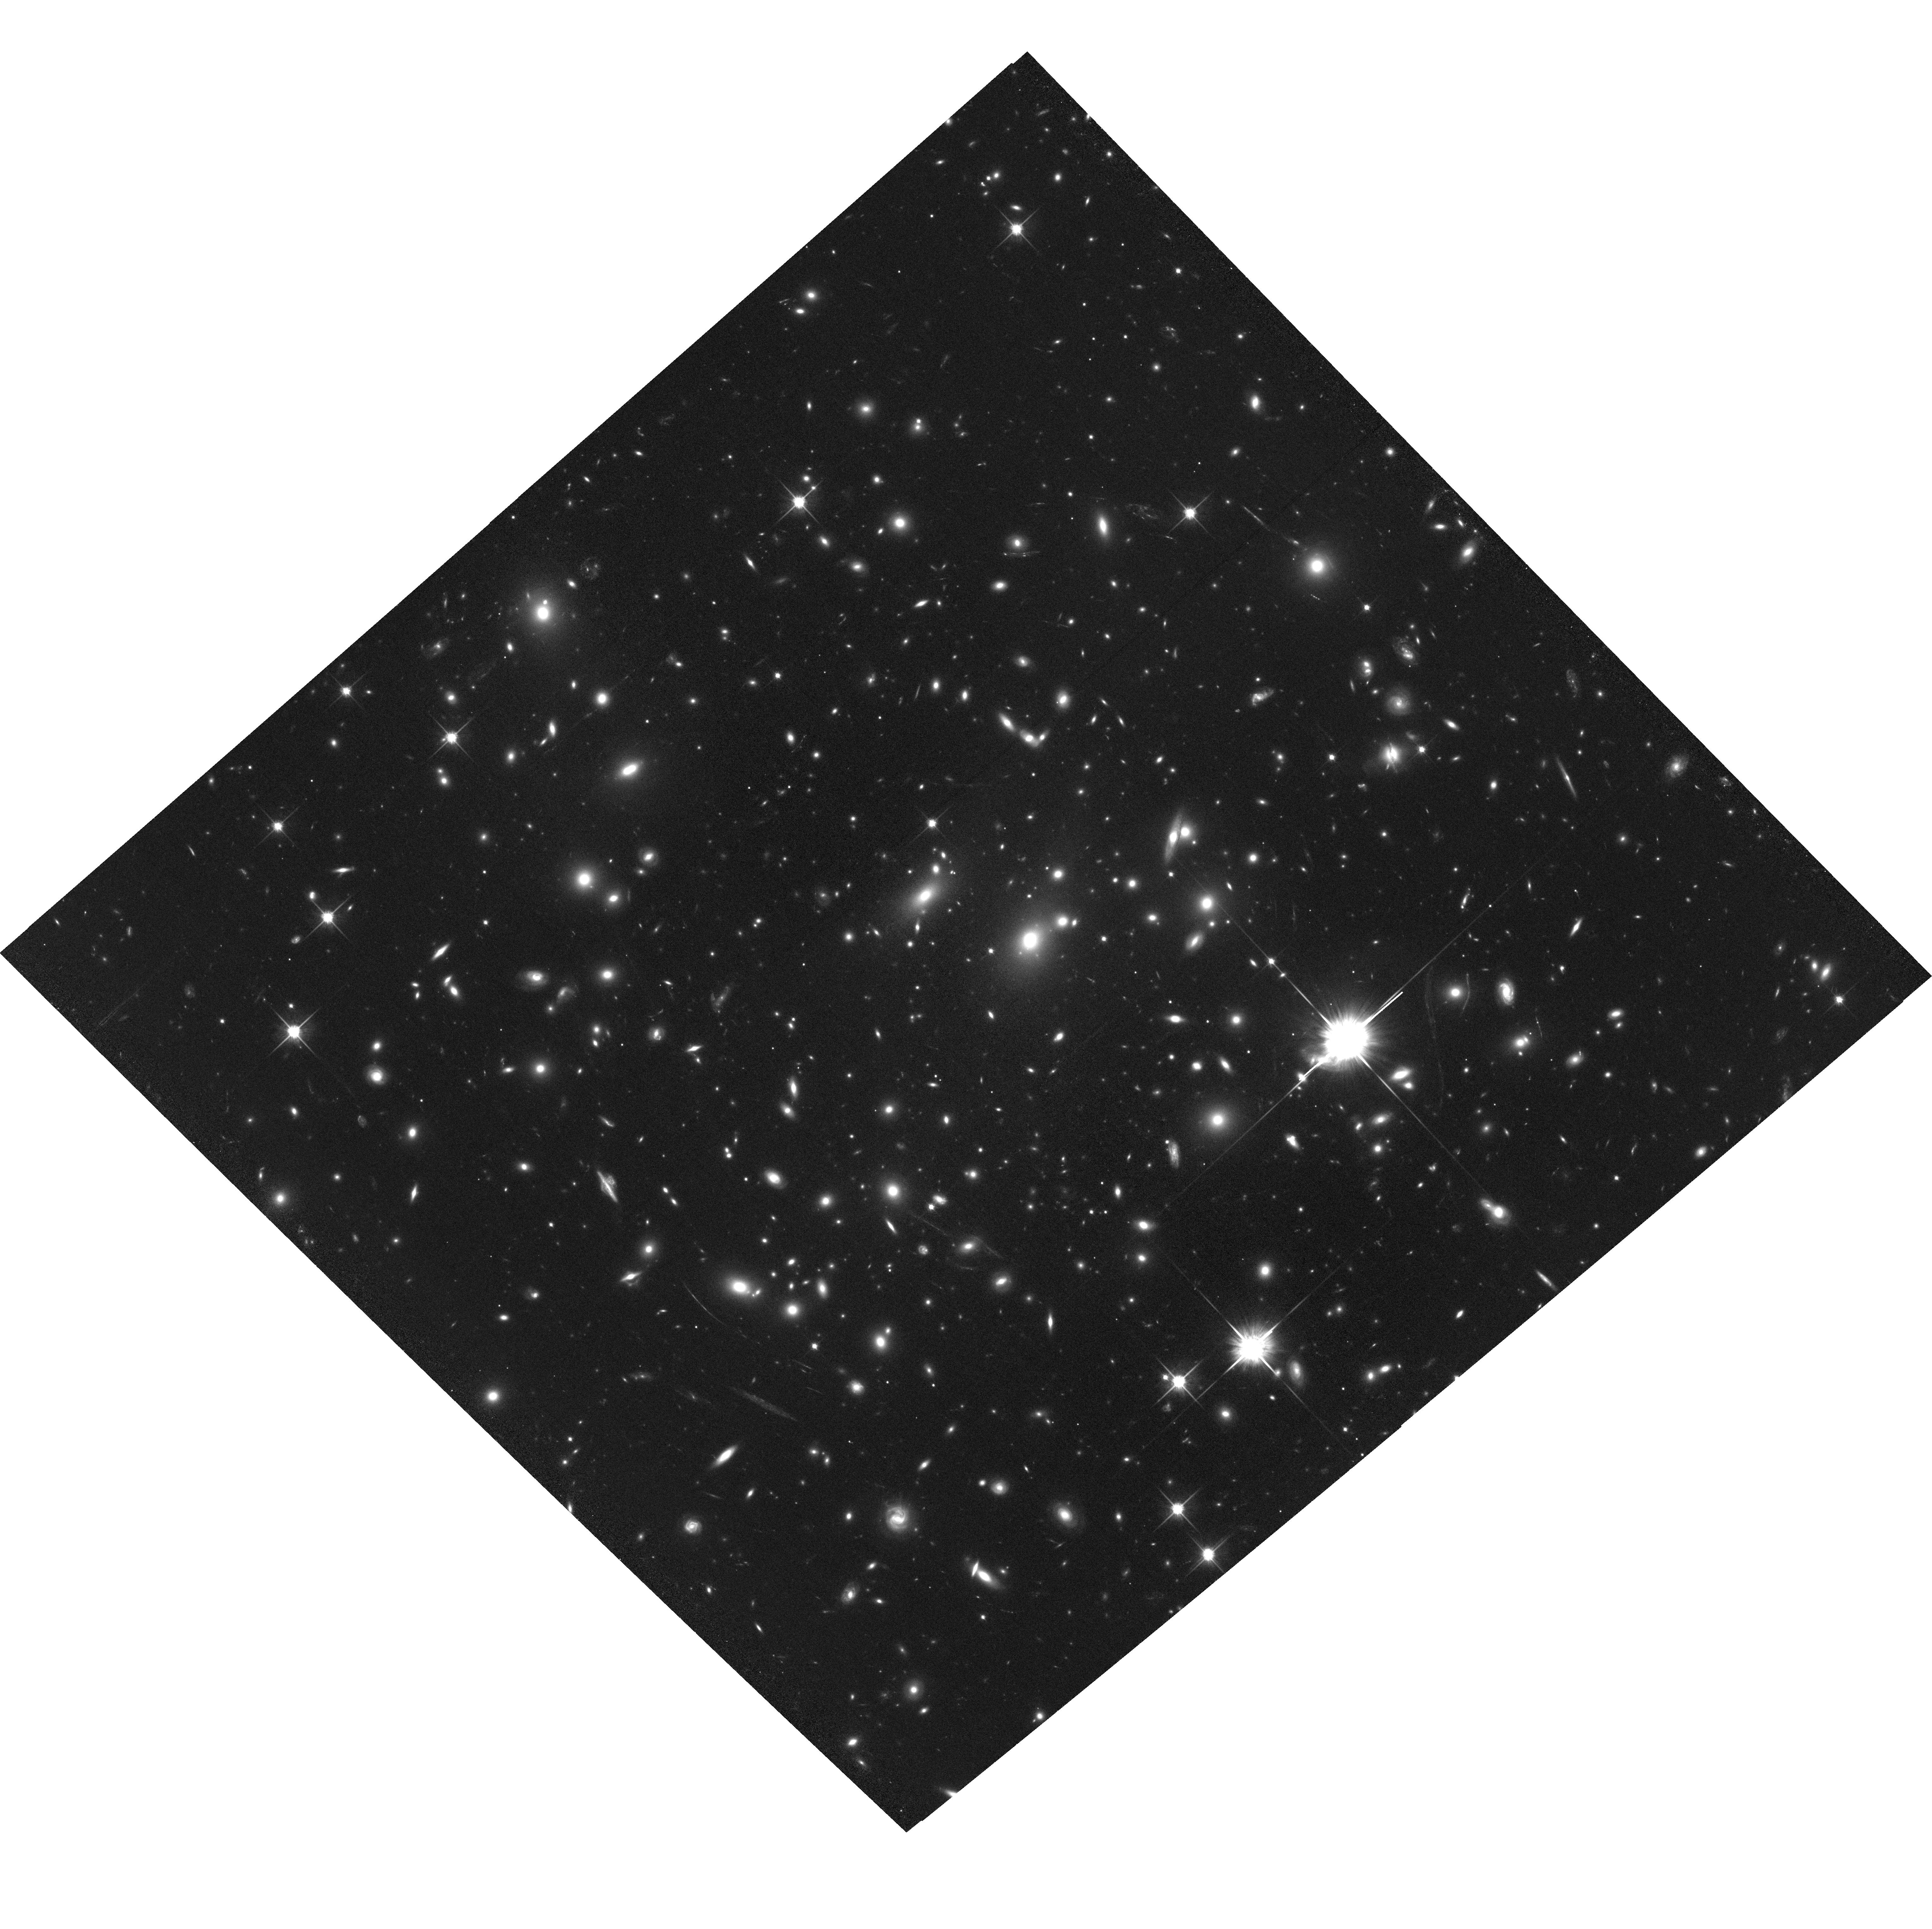
Target: PLCKESZ-G287.0+32.9-CENTER. Instrument: ACS/WFC. Filter: F814W. Exposure: 1.3 h. Observation ID: hst_14165_01_acs_wfc_f814w_jcz701

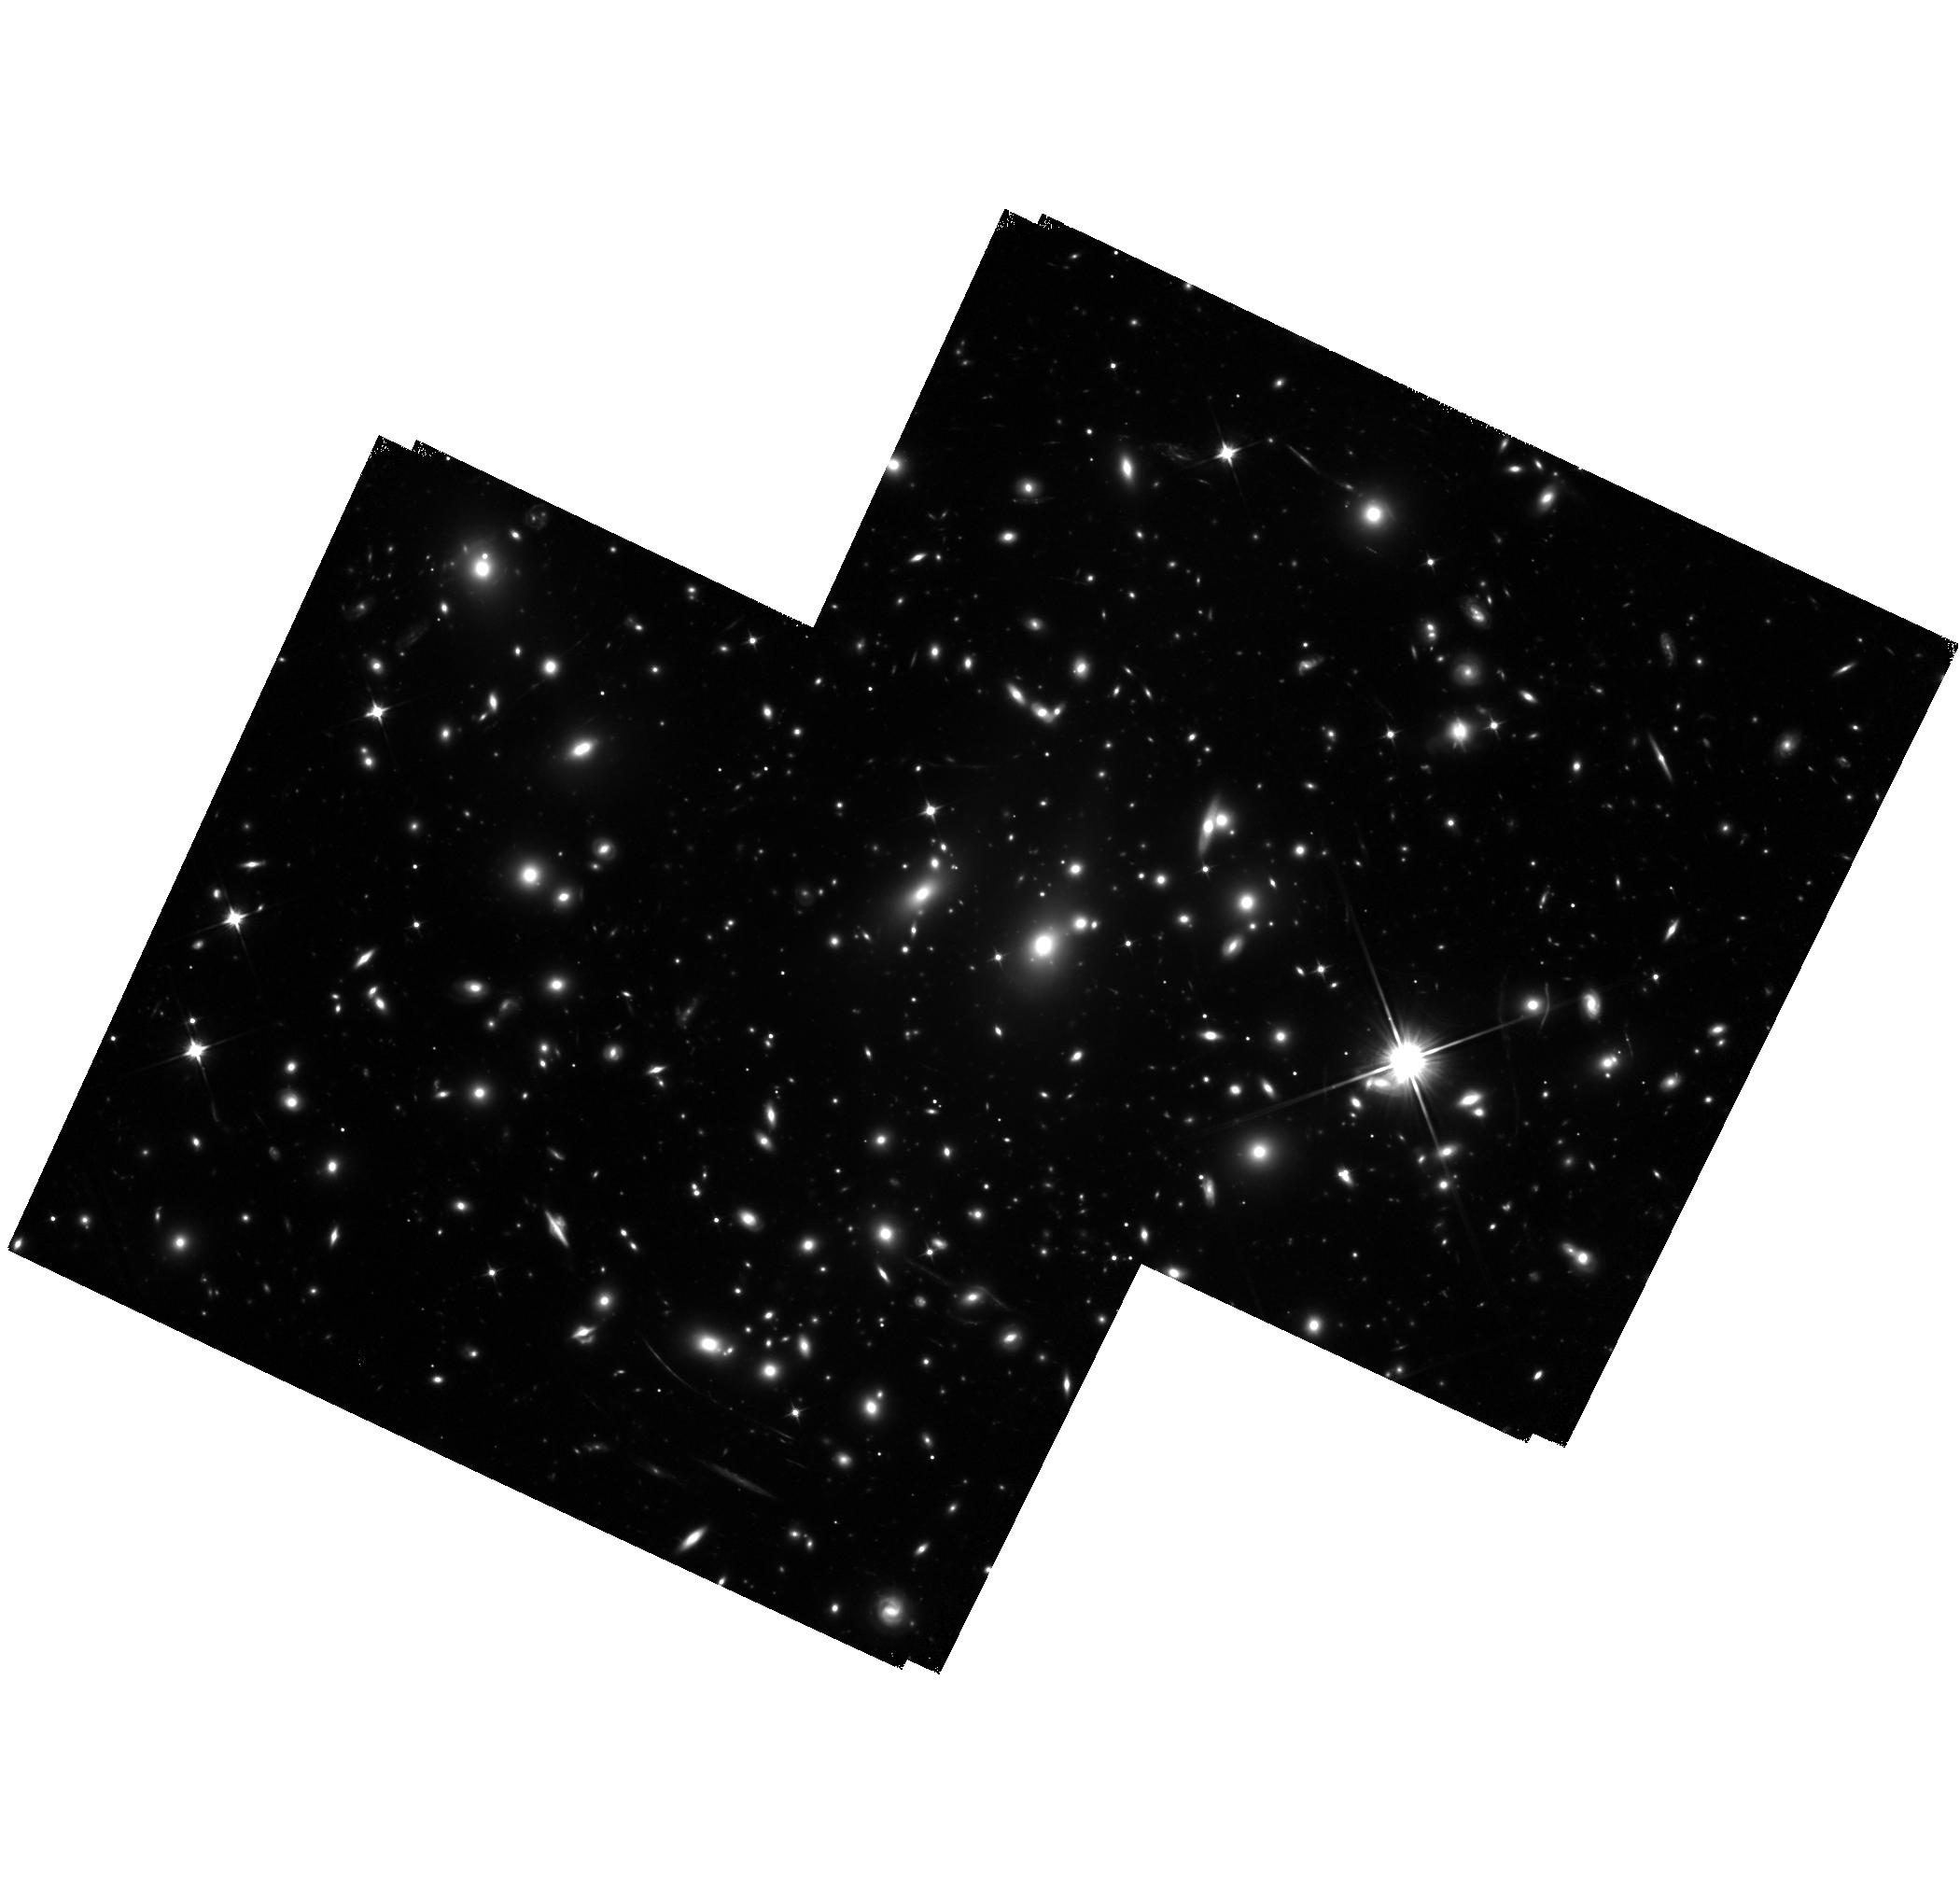
Target: PLCKESZ-G287.0+32.9-EAST. Instrument: WFC3/IR. Filter: F110W. Exposure: 2.9 h. Observation ID: hst_14165_02_wfc3_ir_f110w_icz702

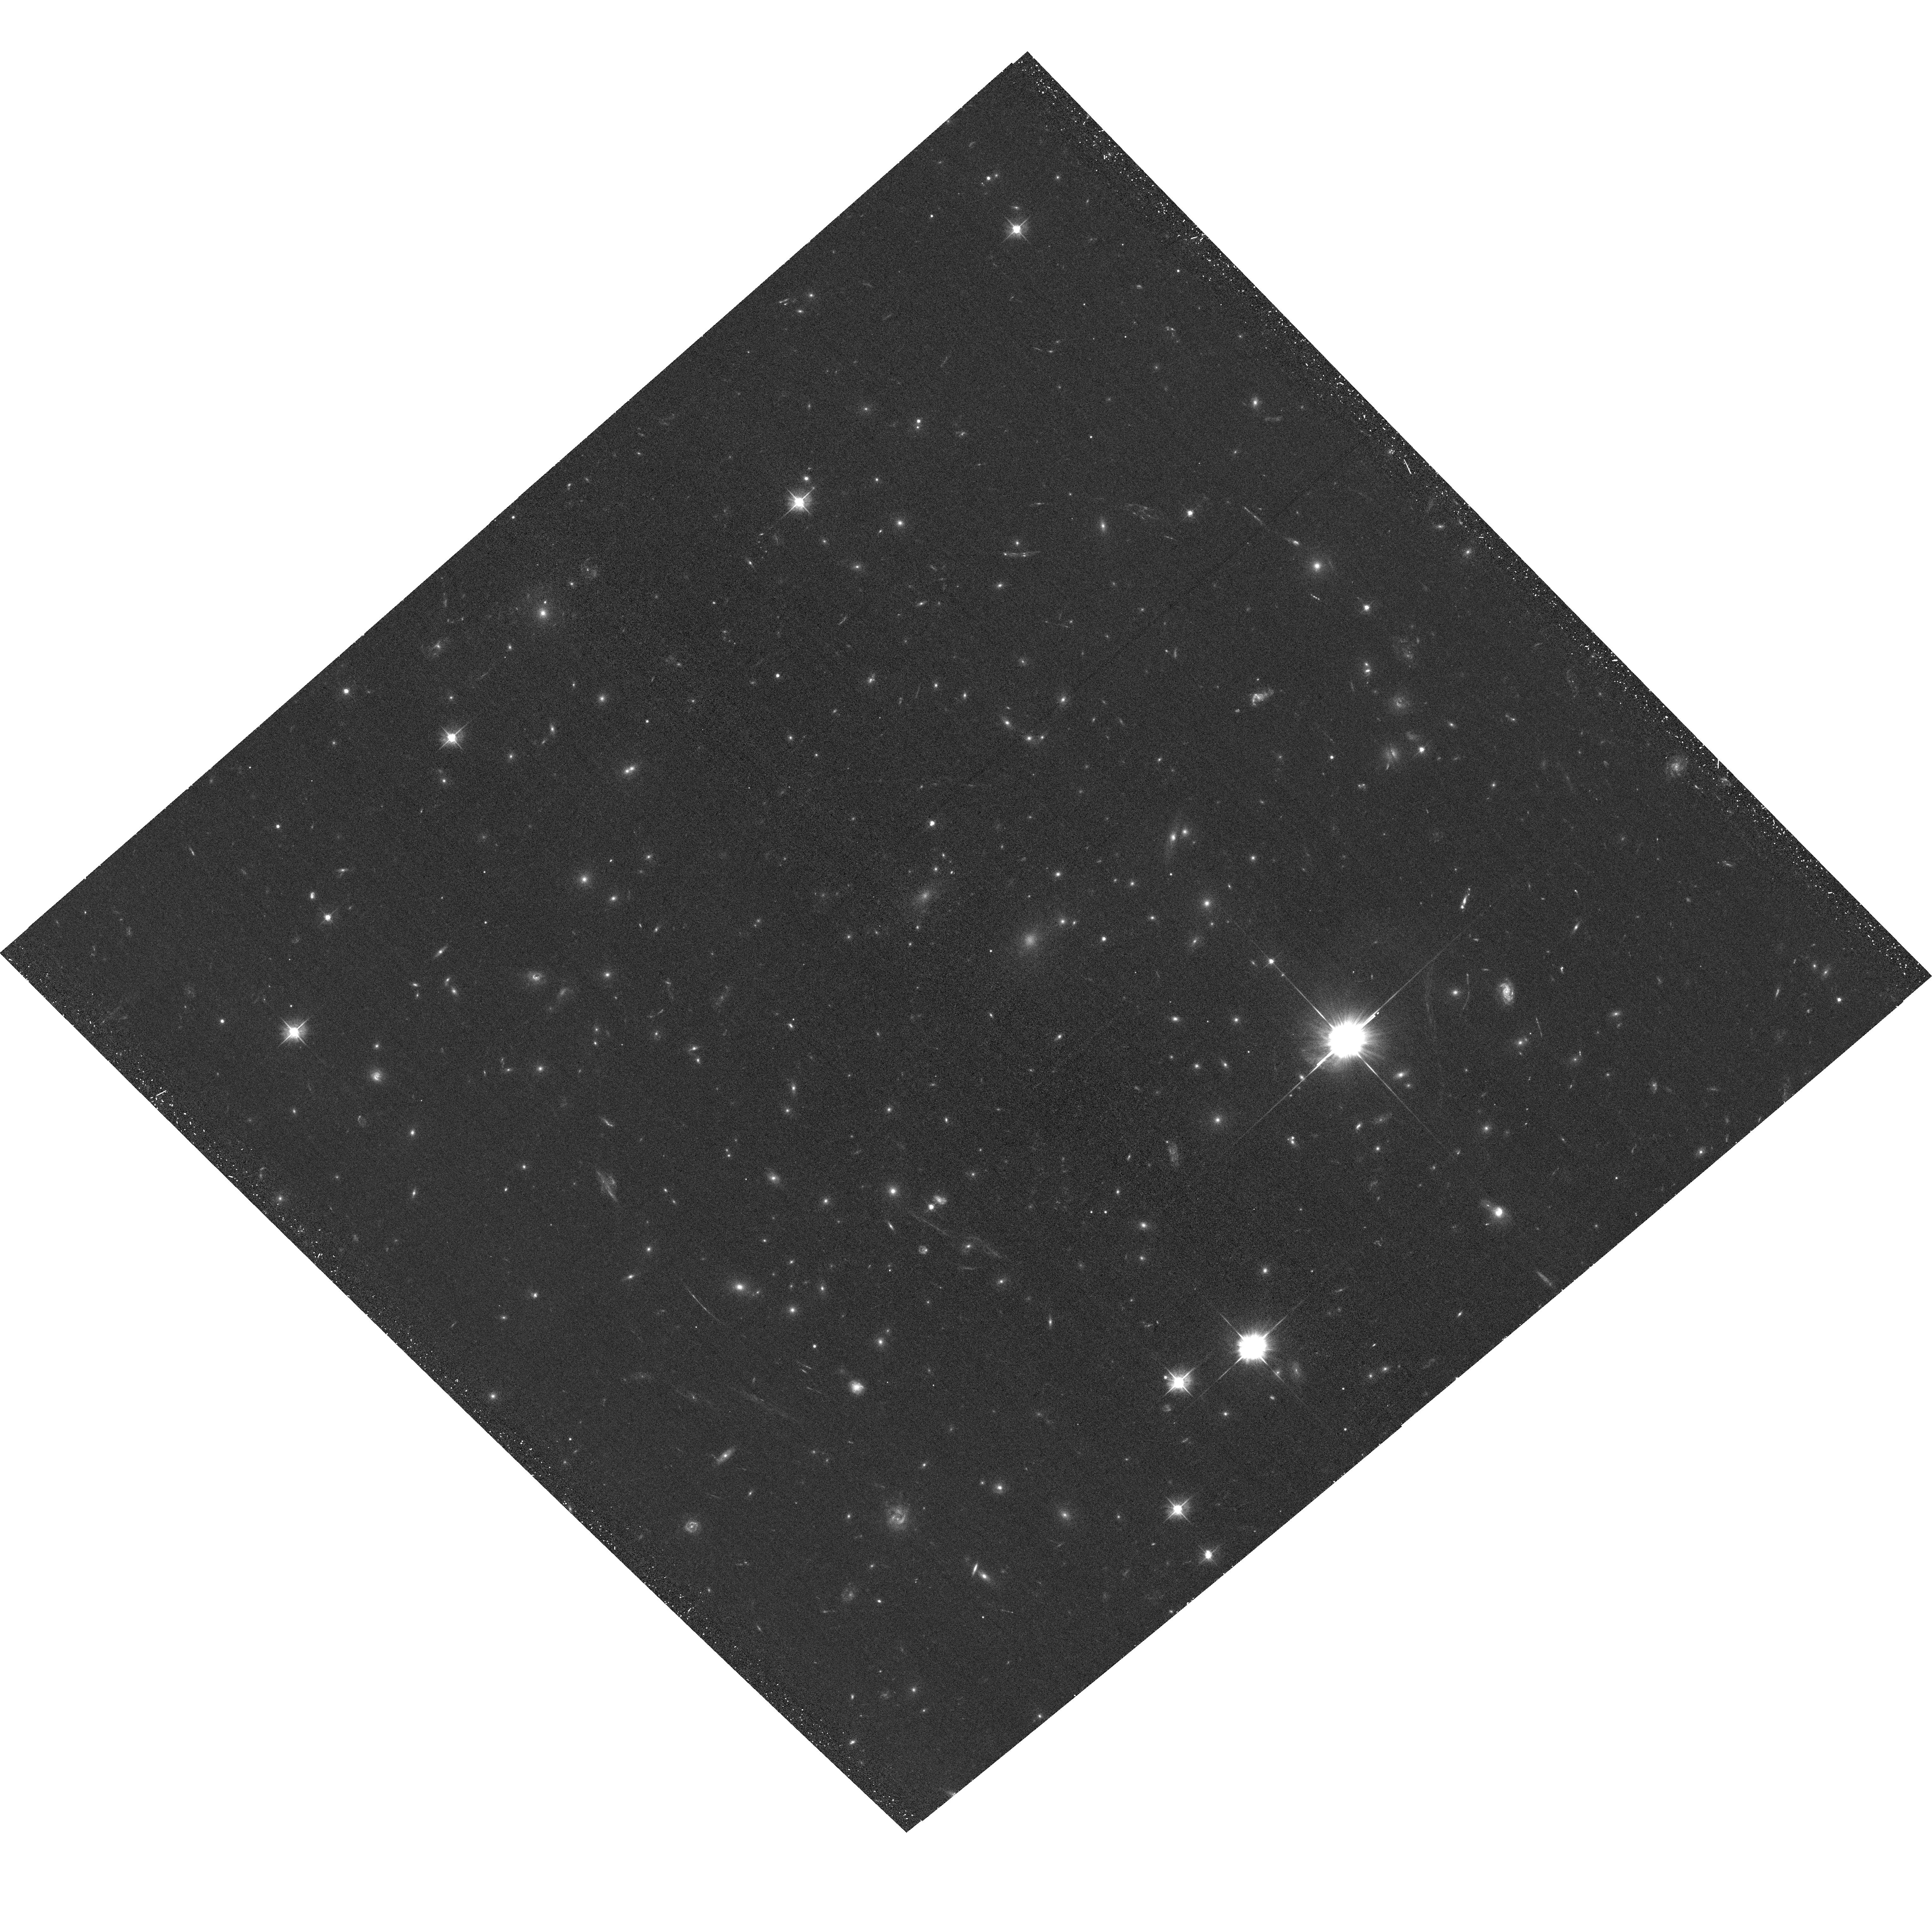
Target: PLCKESZ-G287.0+32.9-CENTER. Instrument: ACS/WFC. Filter: F475W. Exposure: 36 min. Observation ID: hst_14165_01_acs_wfc_f475w_jcz701

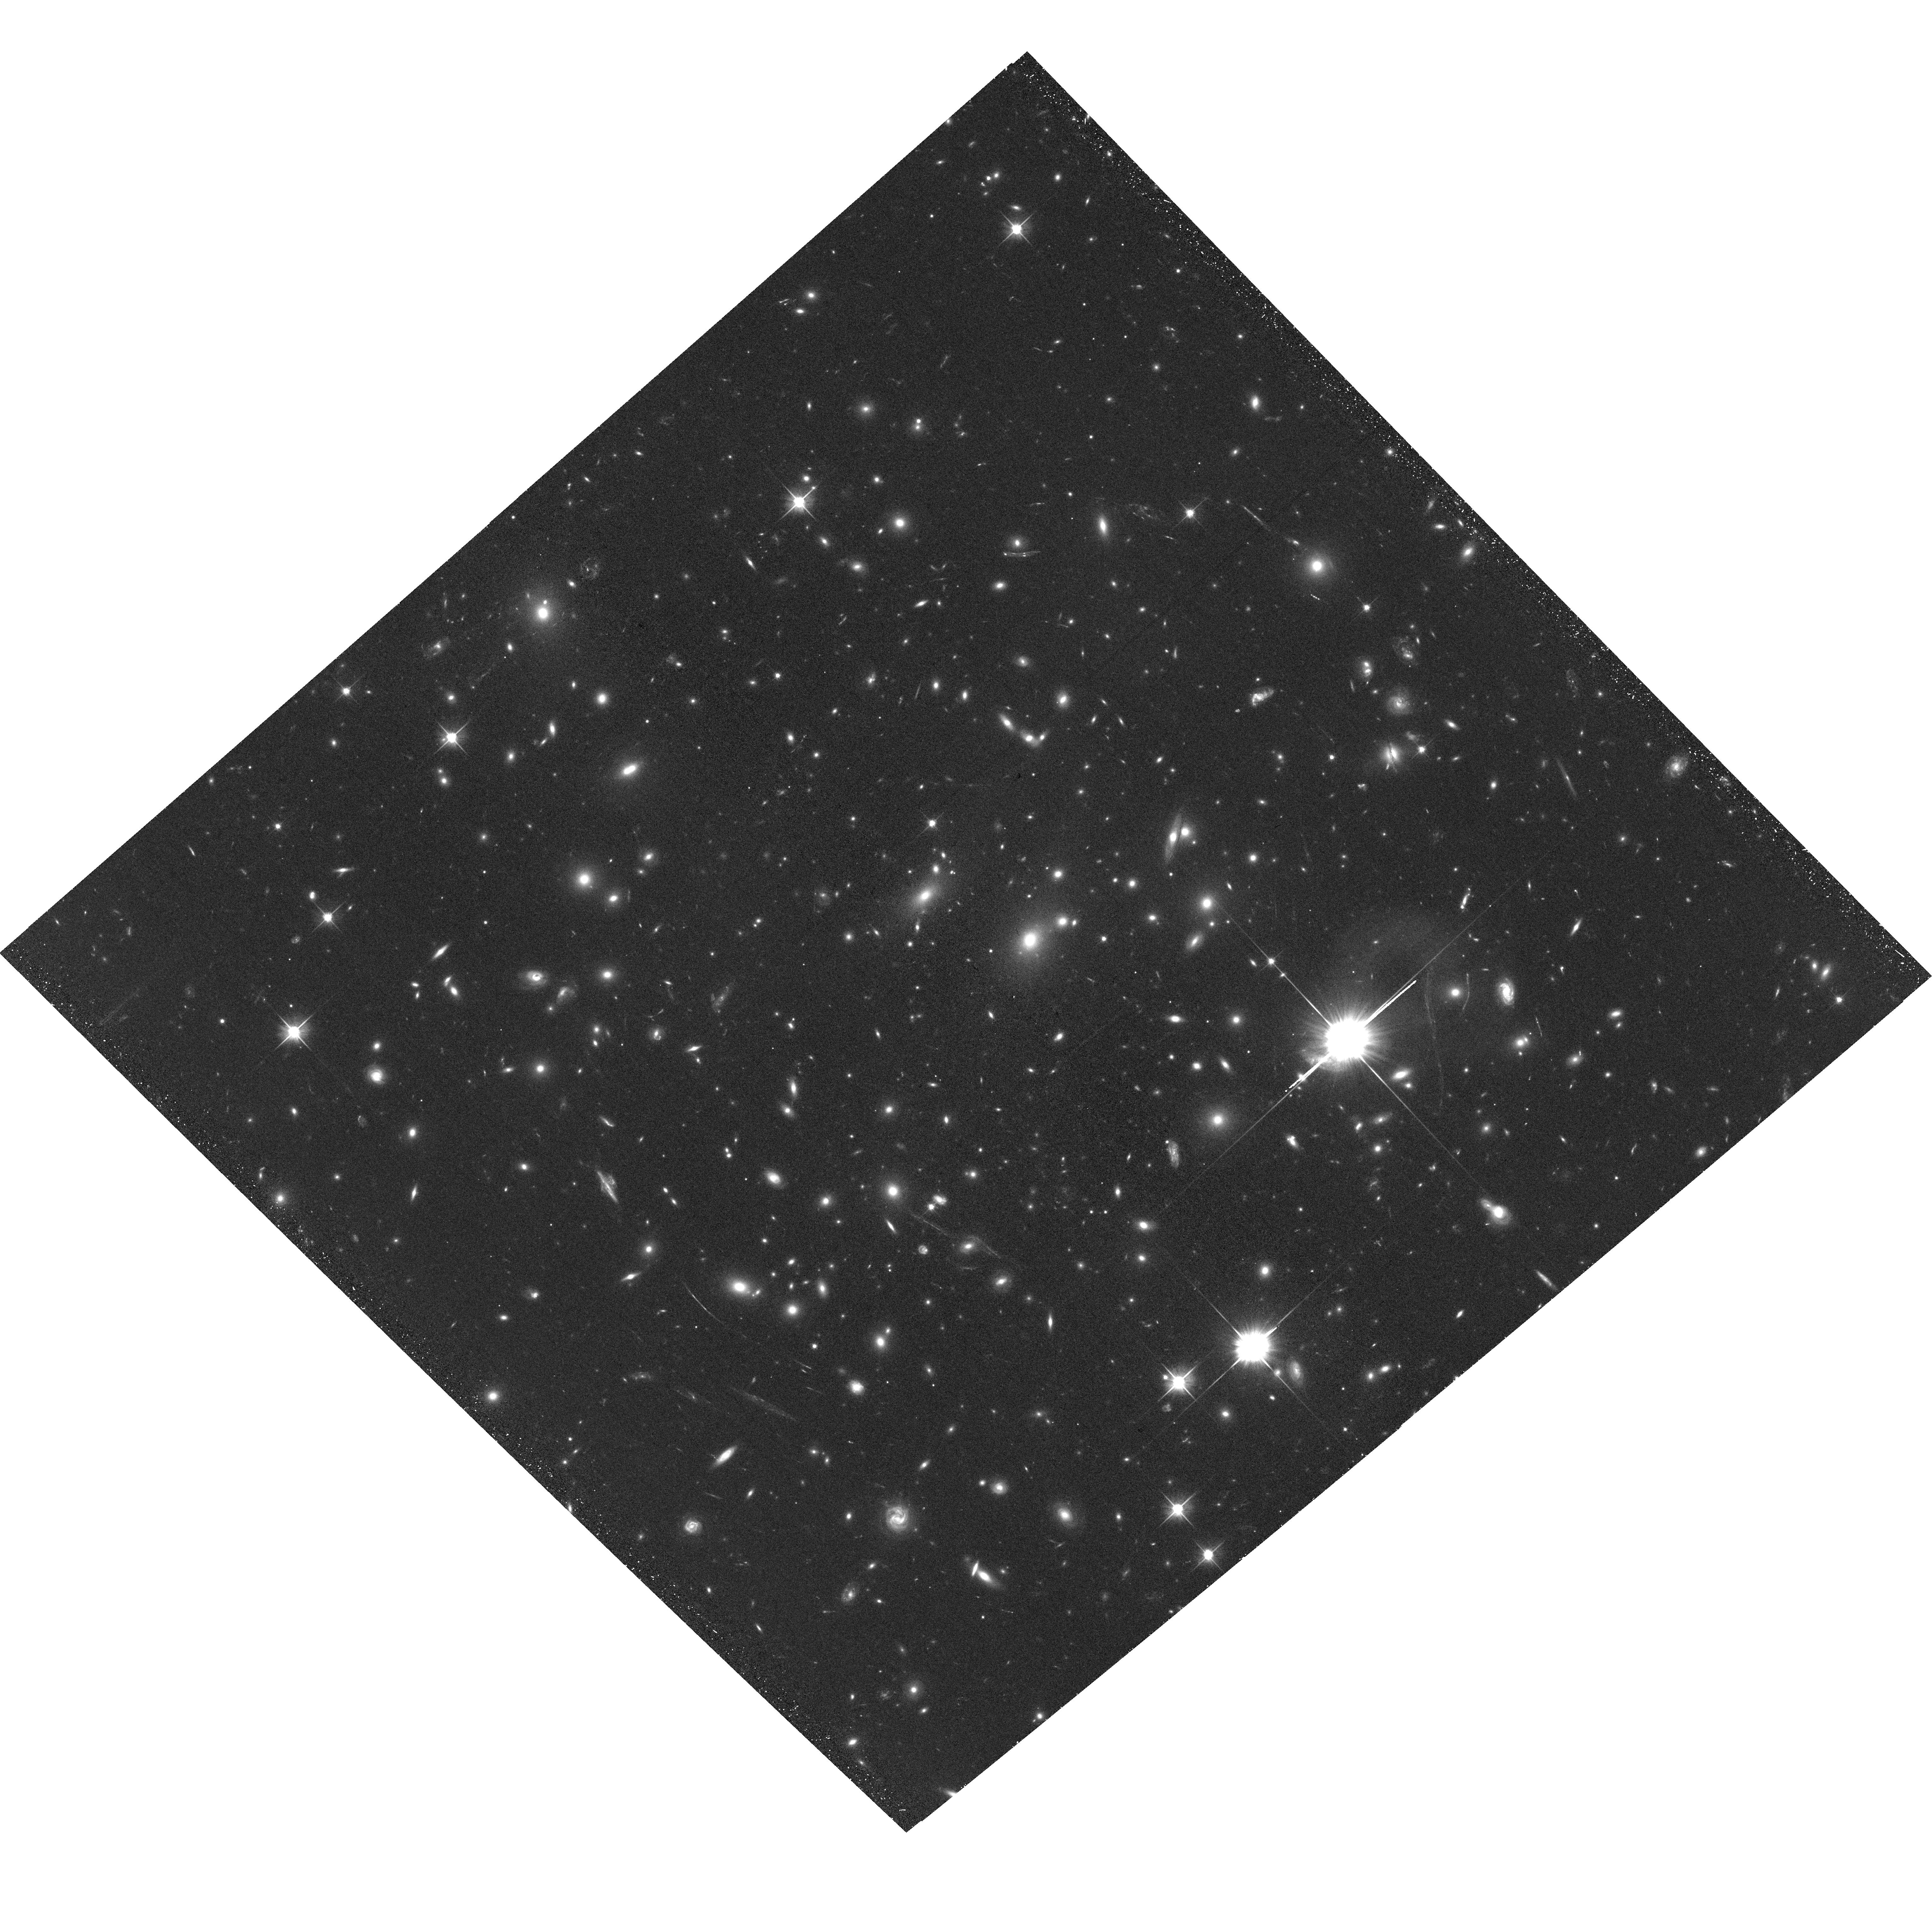
Target: PLCKESZ-G287.0+32.9-CENTER. Instrument: ACS/WFC. Filter: F606W. Exposure: 39 min. Observation ID: hst_14165_01_acs_wfc_f606w_jcz701

Revealing the largest gravitational lens PLCK G287.0+32.9 (PI: Seitz, Stella)

We propose to investigate the peculiar and extremely large gravitational lens PLCK G287.0+32.9, discovered as one of the most massive objects in SZ measurements by Planck. Our follow-up of the cluster with optical WFI ground based imaging shows evident strong lensing features in the cluster core. The outer arcs, confirmed at z=1.167 from our recent VIMOS observations, is at a distanceof ~85" from the brightest and centrally located galaxy of the cluster, which makes PLCK G287.0+32.9 a candidate for the largest strong lens in the sky. If confirmed, this would significantly add to the tension of observed Einstein radii with predictions from Lambda-CDM. To this end, we require high resolution spatial imaging of the cluster to verify its large lensing features and further investigate its properties. Our goal is to use the HST photometry with our recent VLT/VIMOS spectroscopic datasets to perform a robust and detailed strong lensing analysis of this cluster. We aim to trace the total mass distribution of PLCK G287.0+32.9 by combining the strong lensing features with our WFI weak lensing analysis.